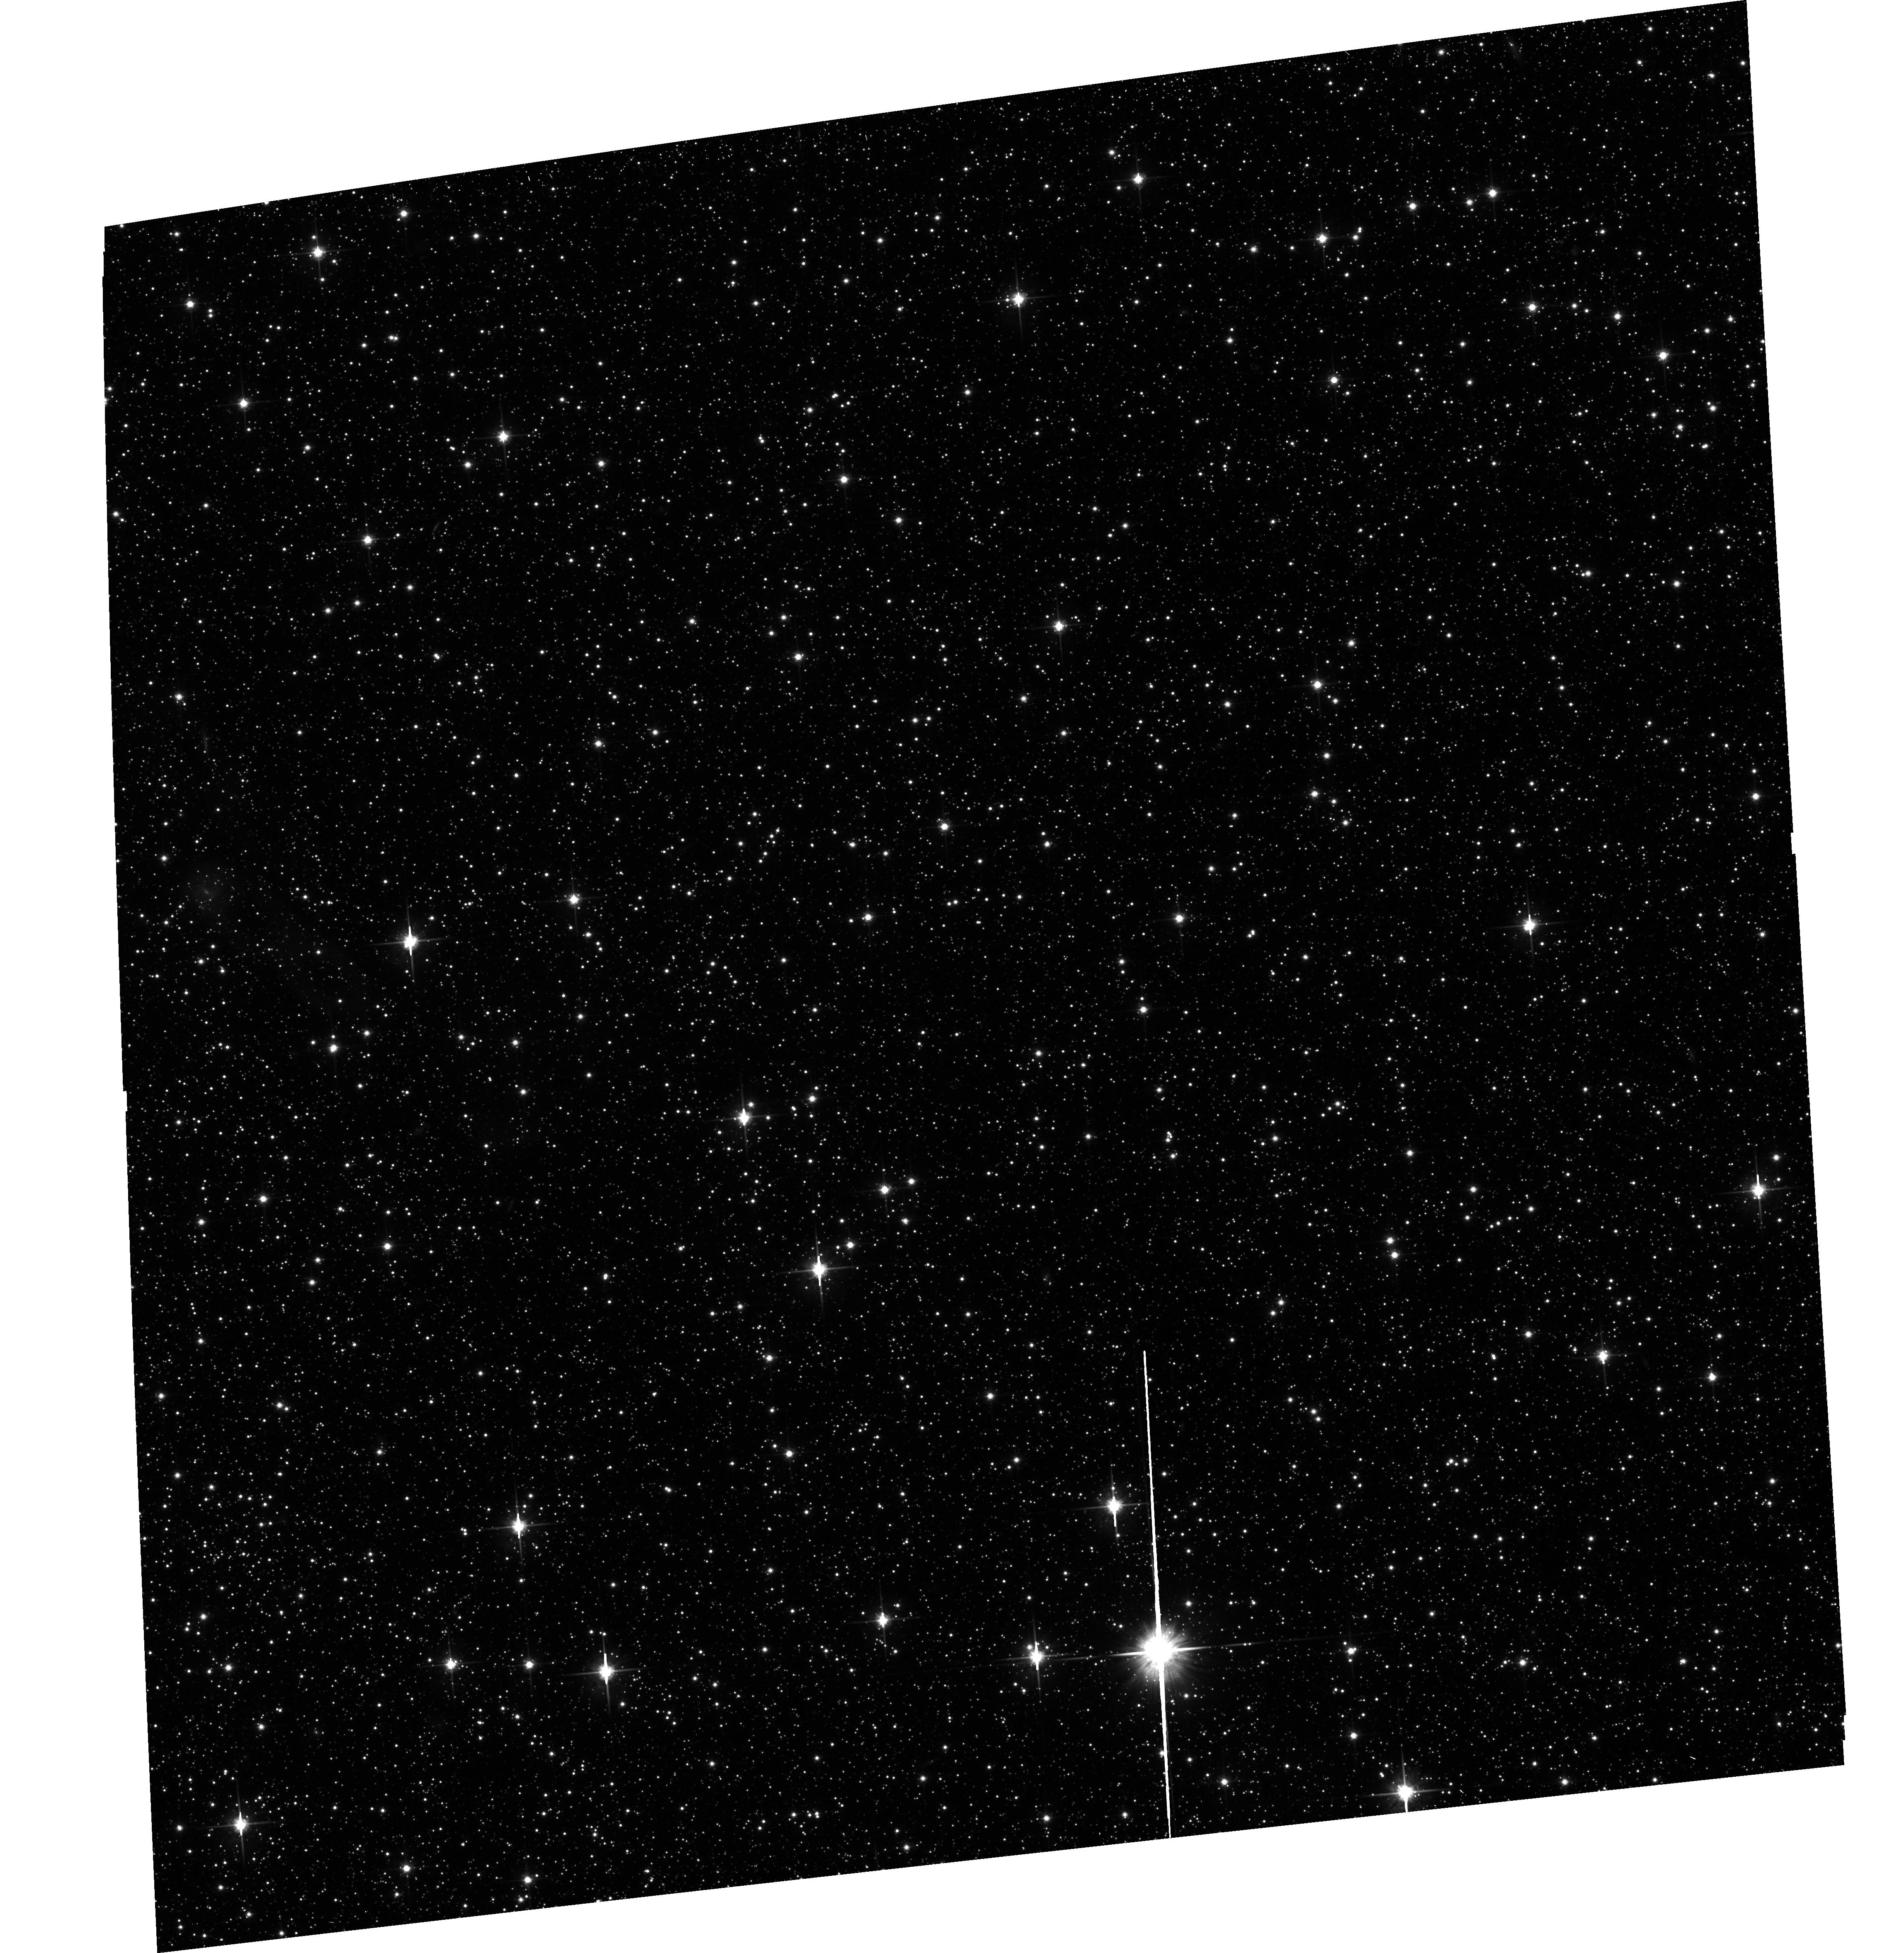
Target: SMC-DEEP-FIELD1B
Instrument: ACS/WFC
Filter: F814W
Exposure: 18 min
Observation ID: hst_10766_01_acs_wfc_f814w_j9k601

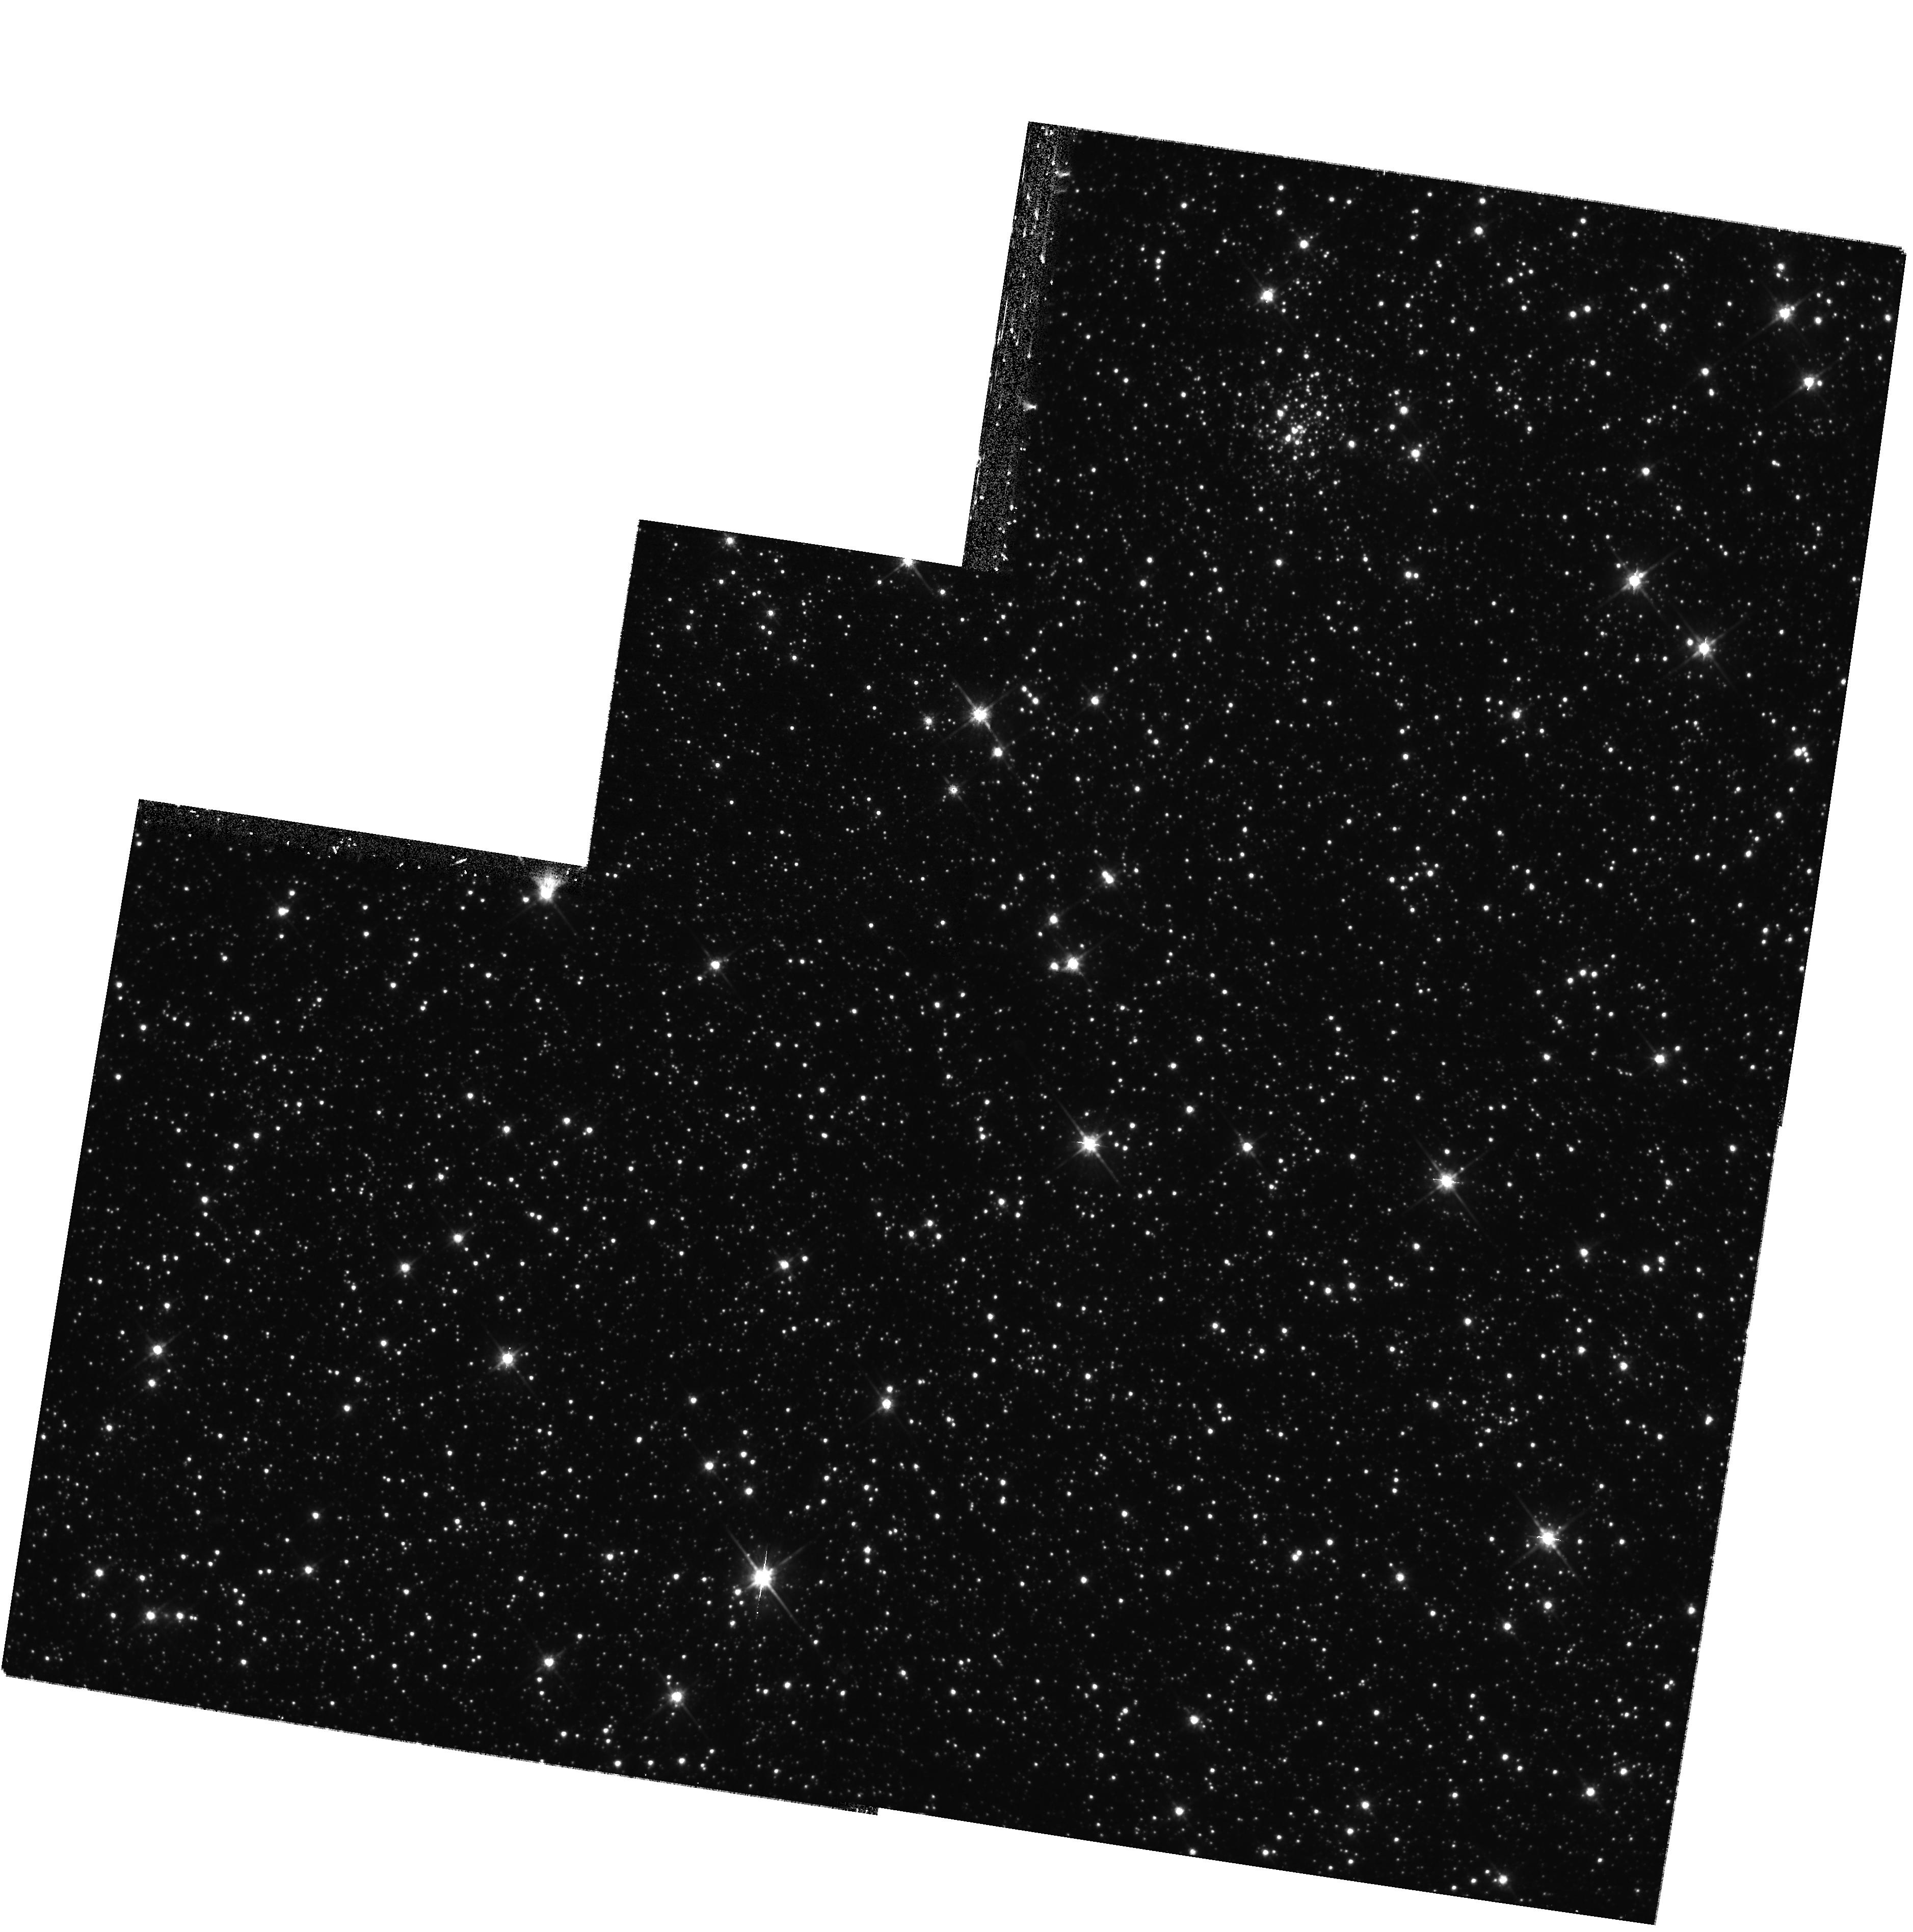
Target: SMC-DEEP-FIELD2A-ALT
Instrument: WFPC2/PC
Filter: F814W
Exposure: 40 min
Observation ID: hst_10766_21_wfpc2_pc_f814w_u9k621

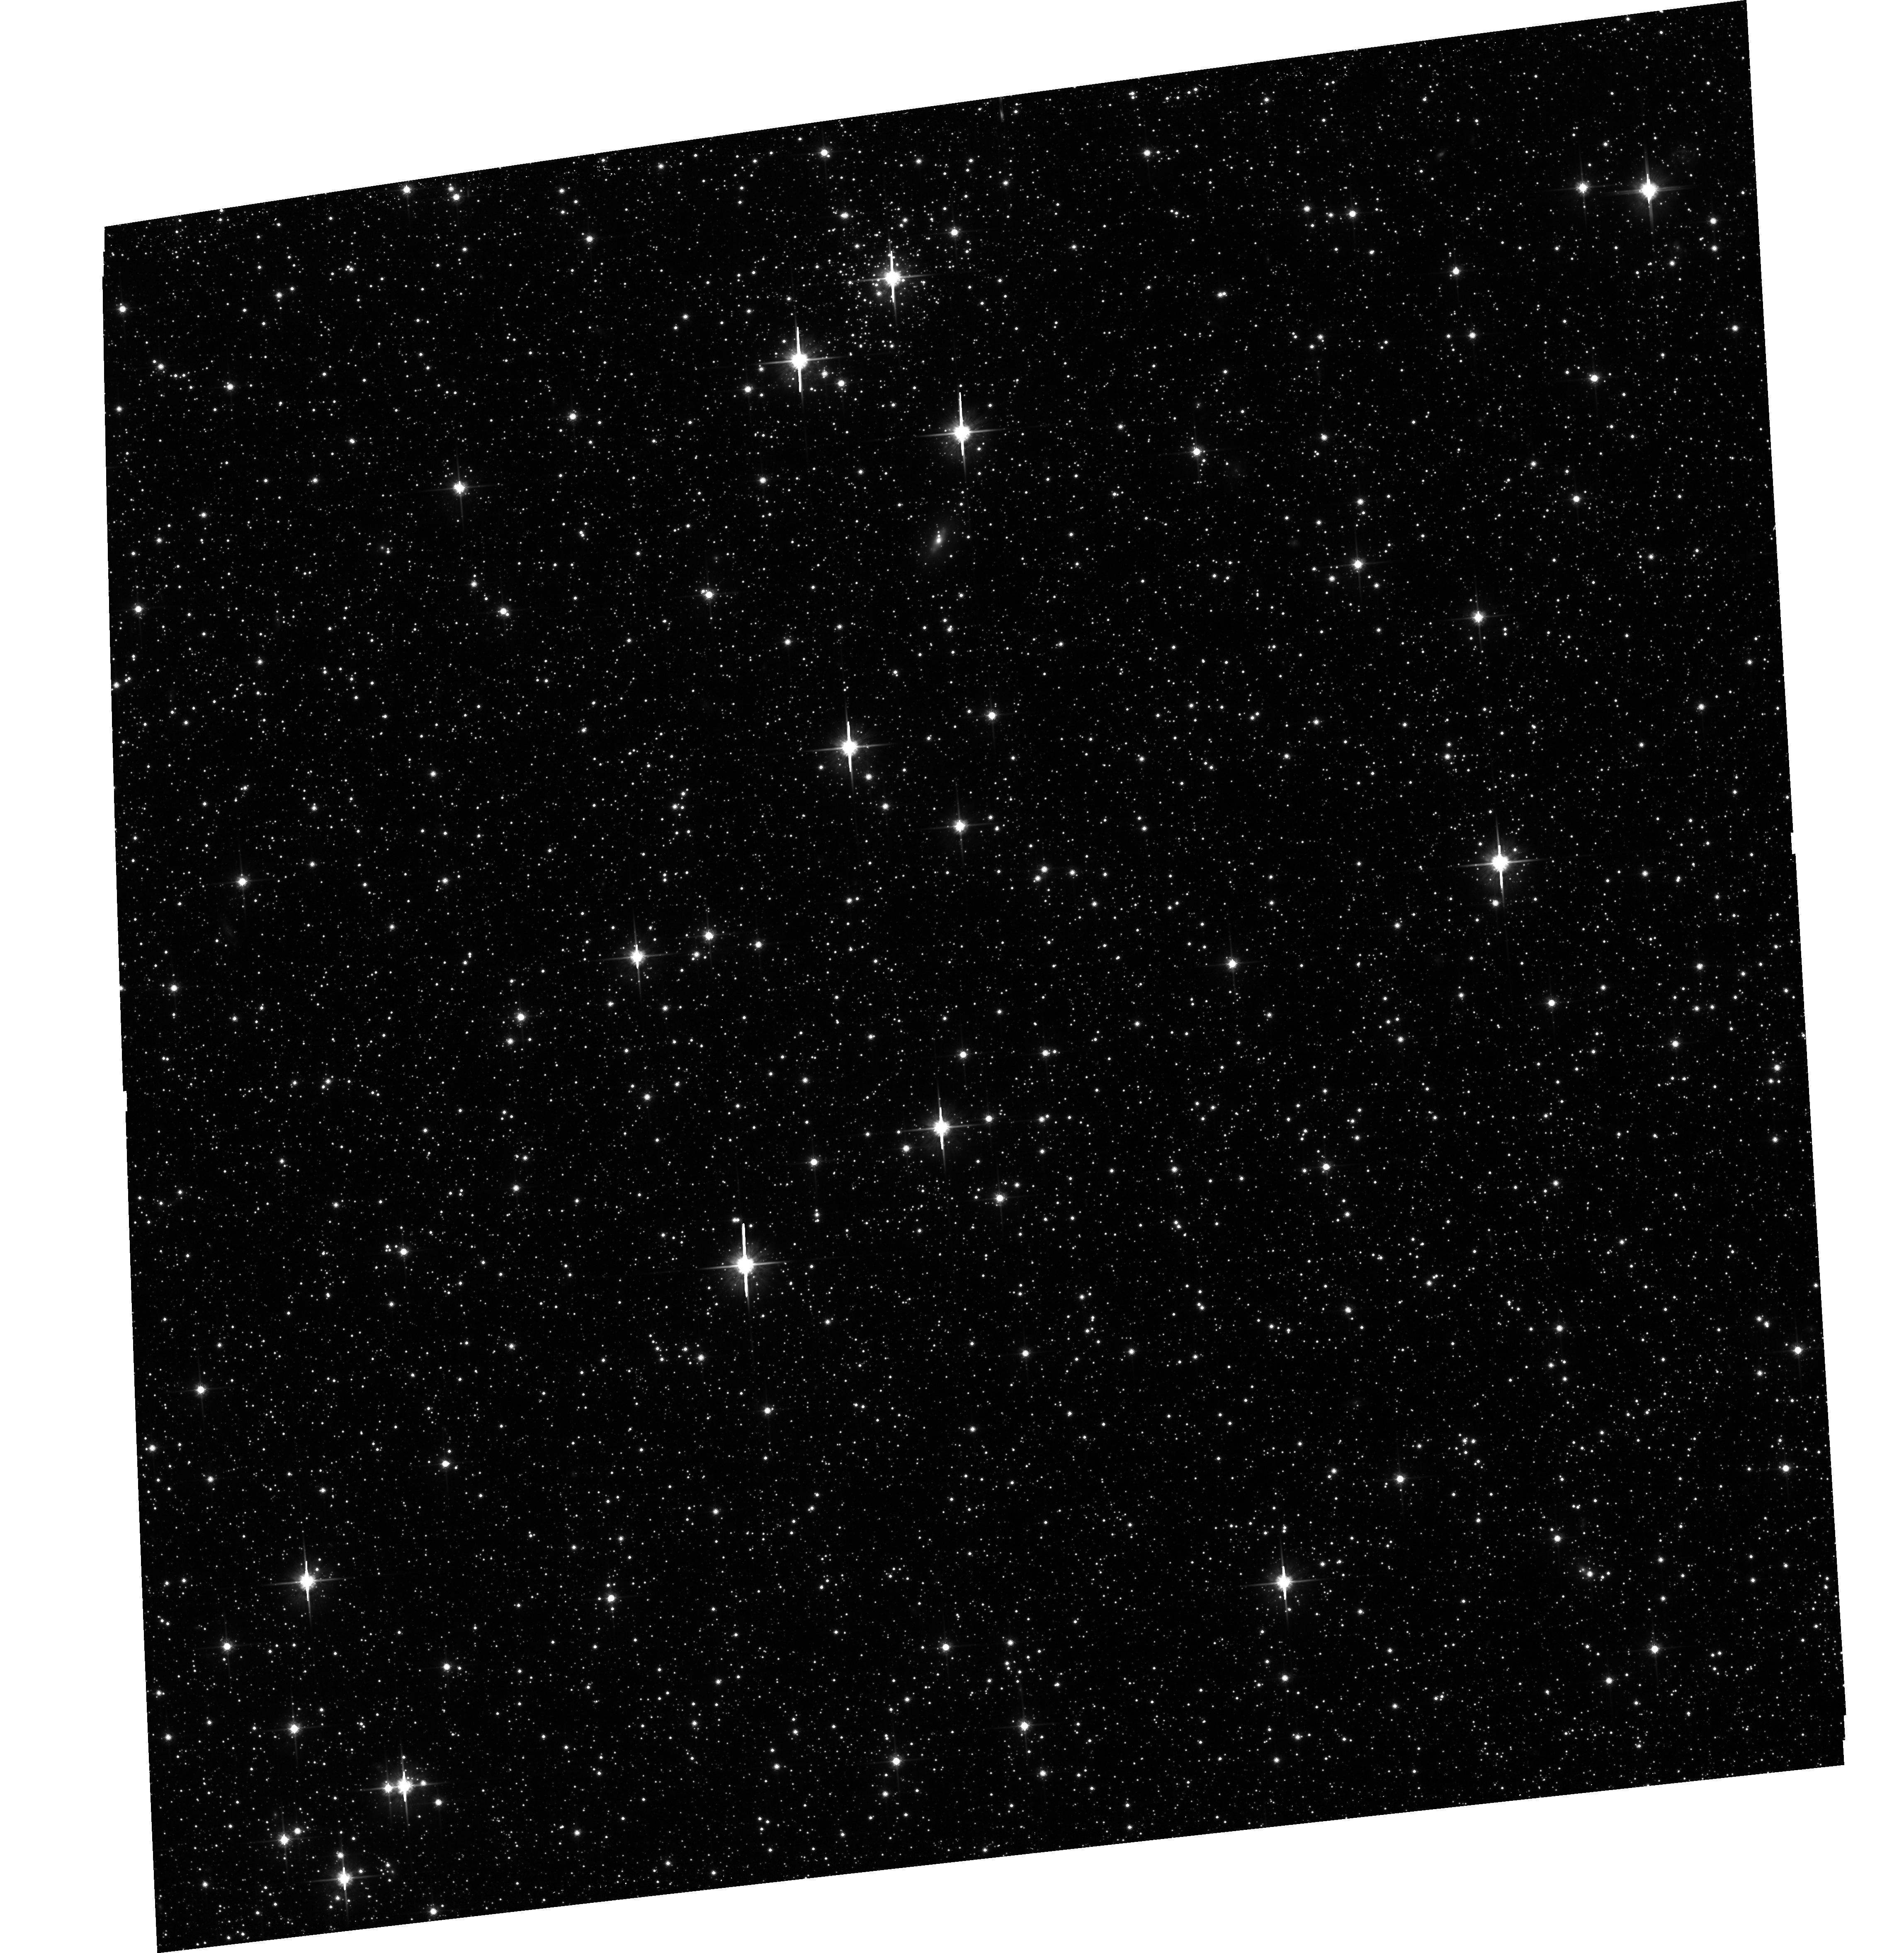
Target: SMC-DEEP-FIELD1A
Instrument: ACS/WFC
Filter: F814W
Exposure: 18 min
Observation ID: hst_10766_07_acs_wfc_f814w_j9k607

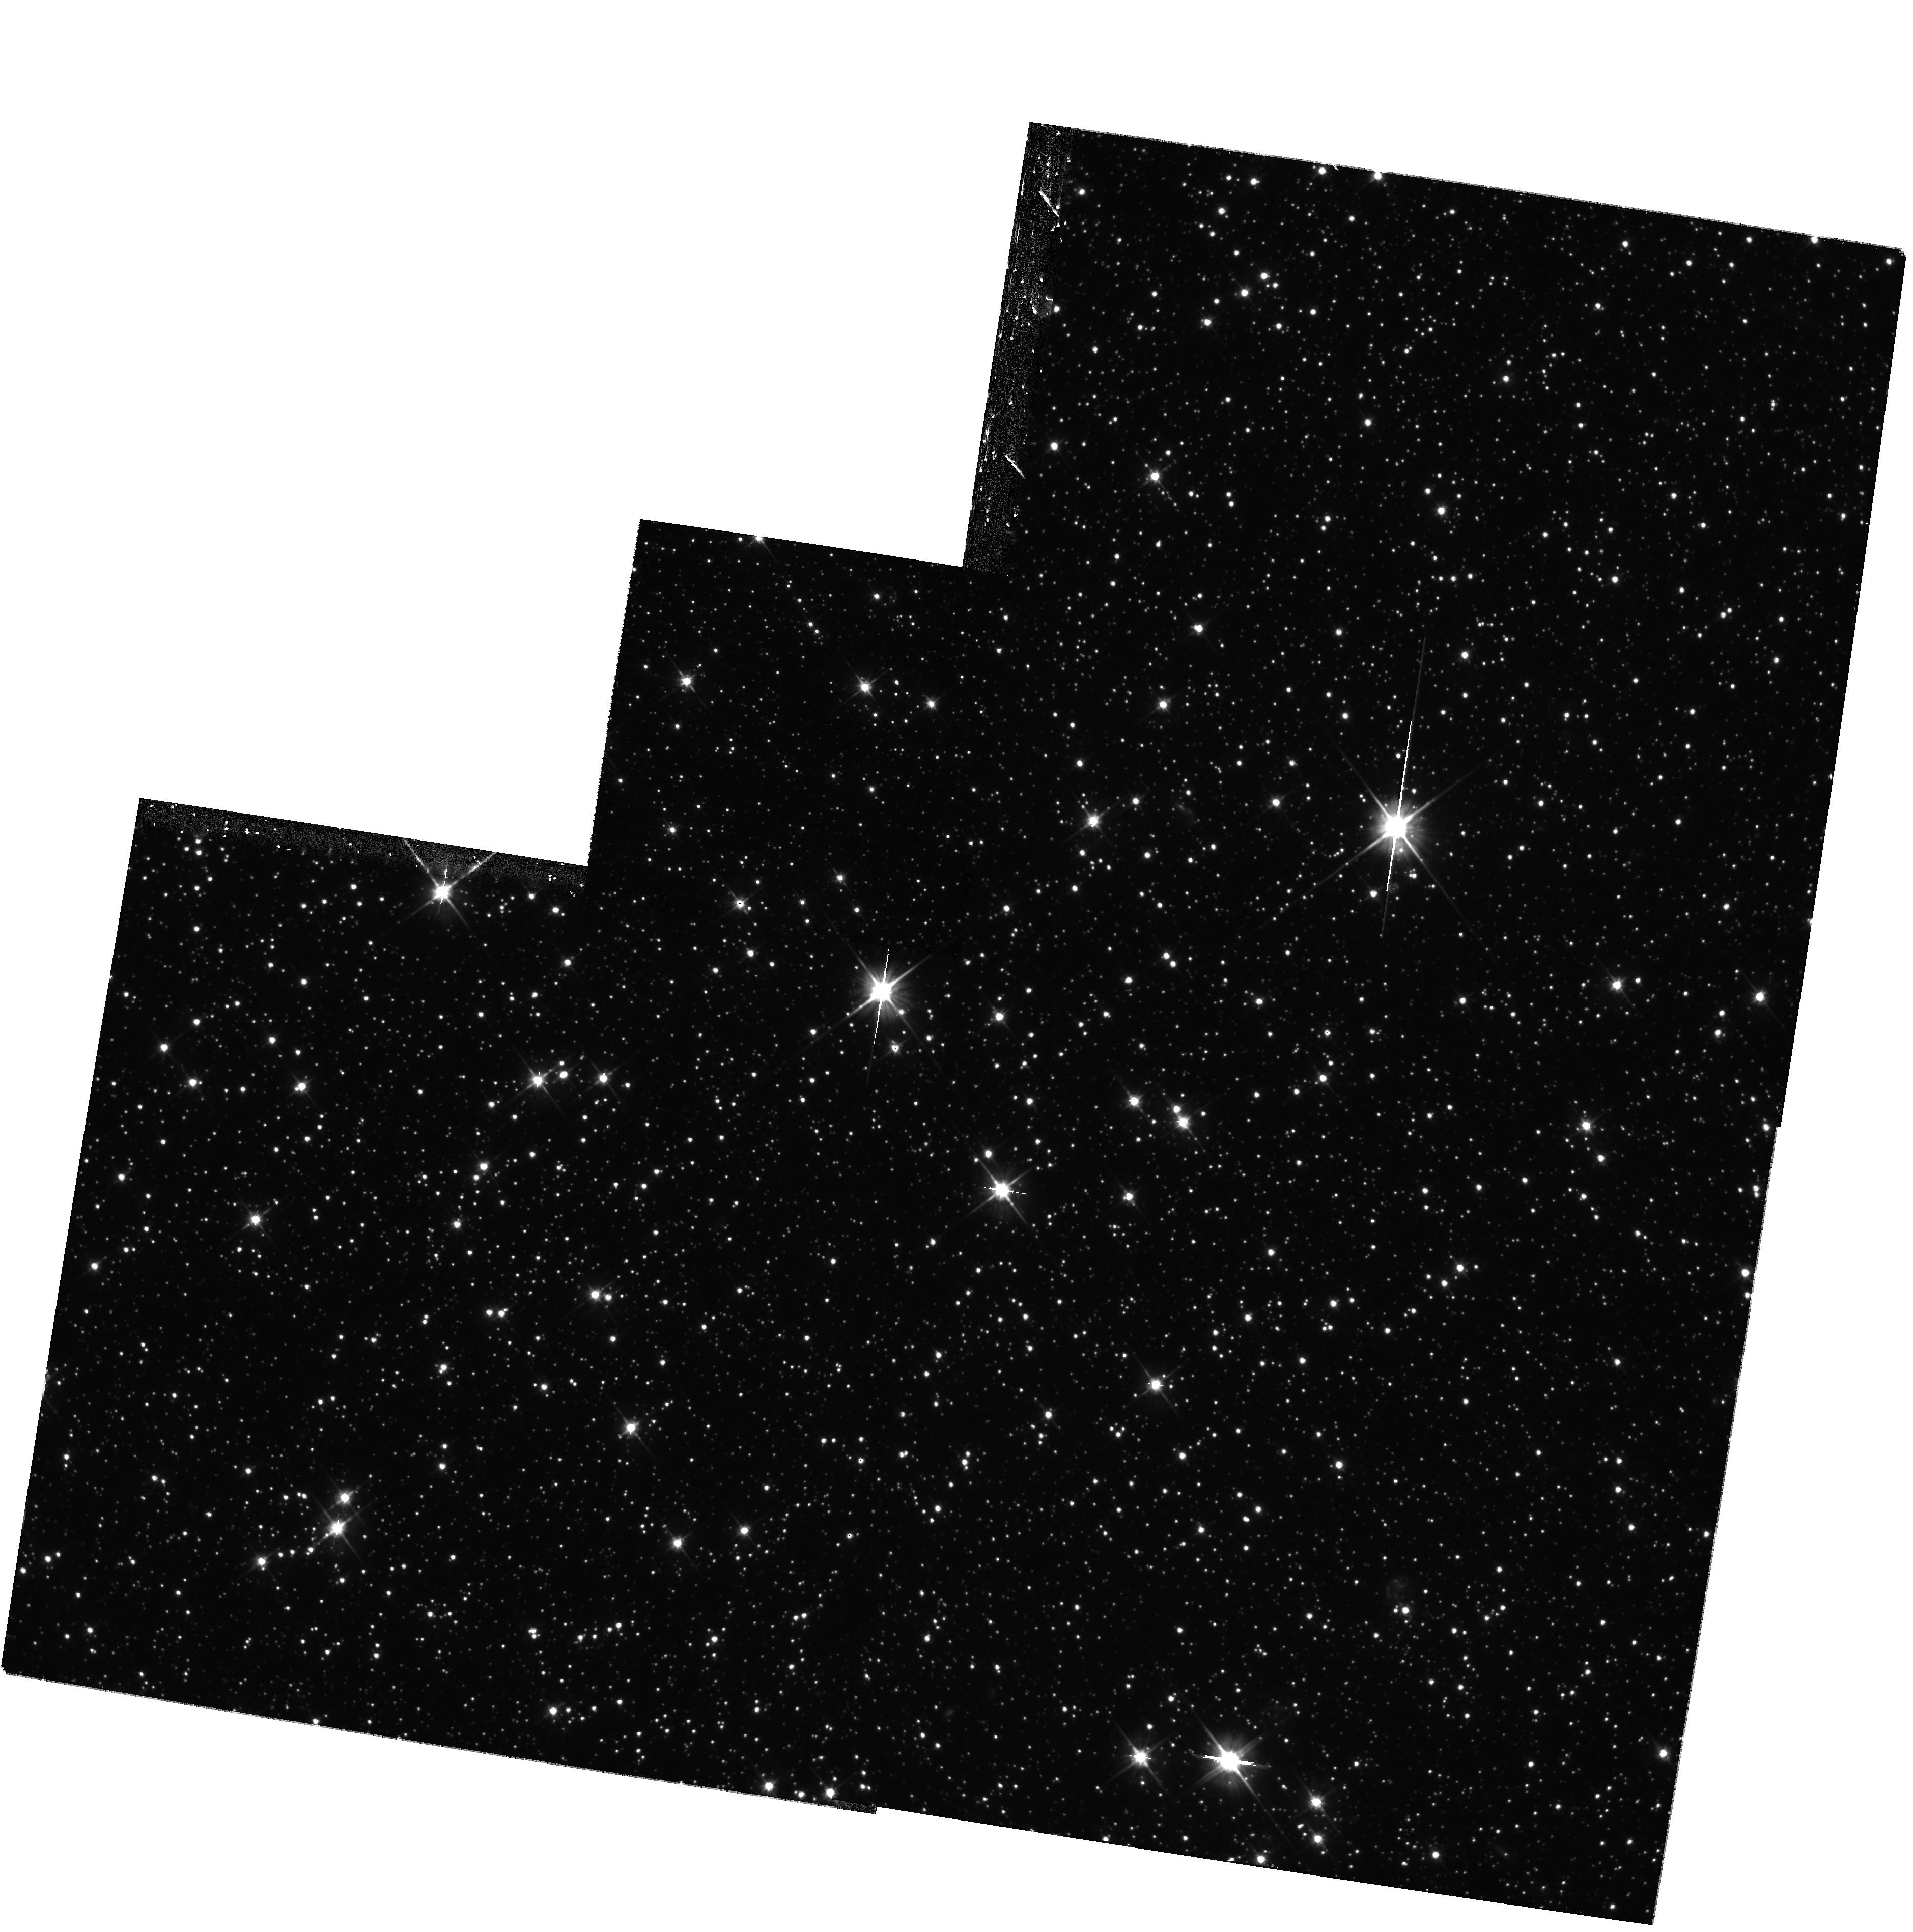
Target: SMC-DEEP-FIELD1D-ALT
Instrument: WFPC2/PC
Filter: F606W
Exposure: 40 min
Observation ID: hst_10766_12_wfpc2_pc_f606w_u9k612

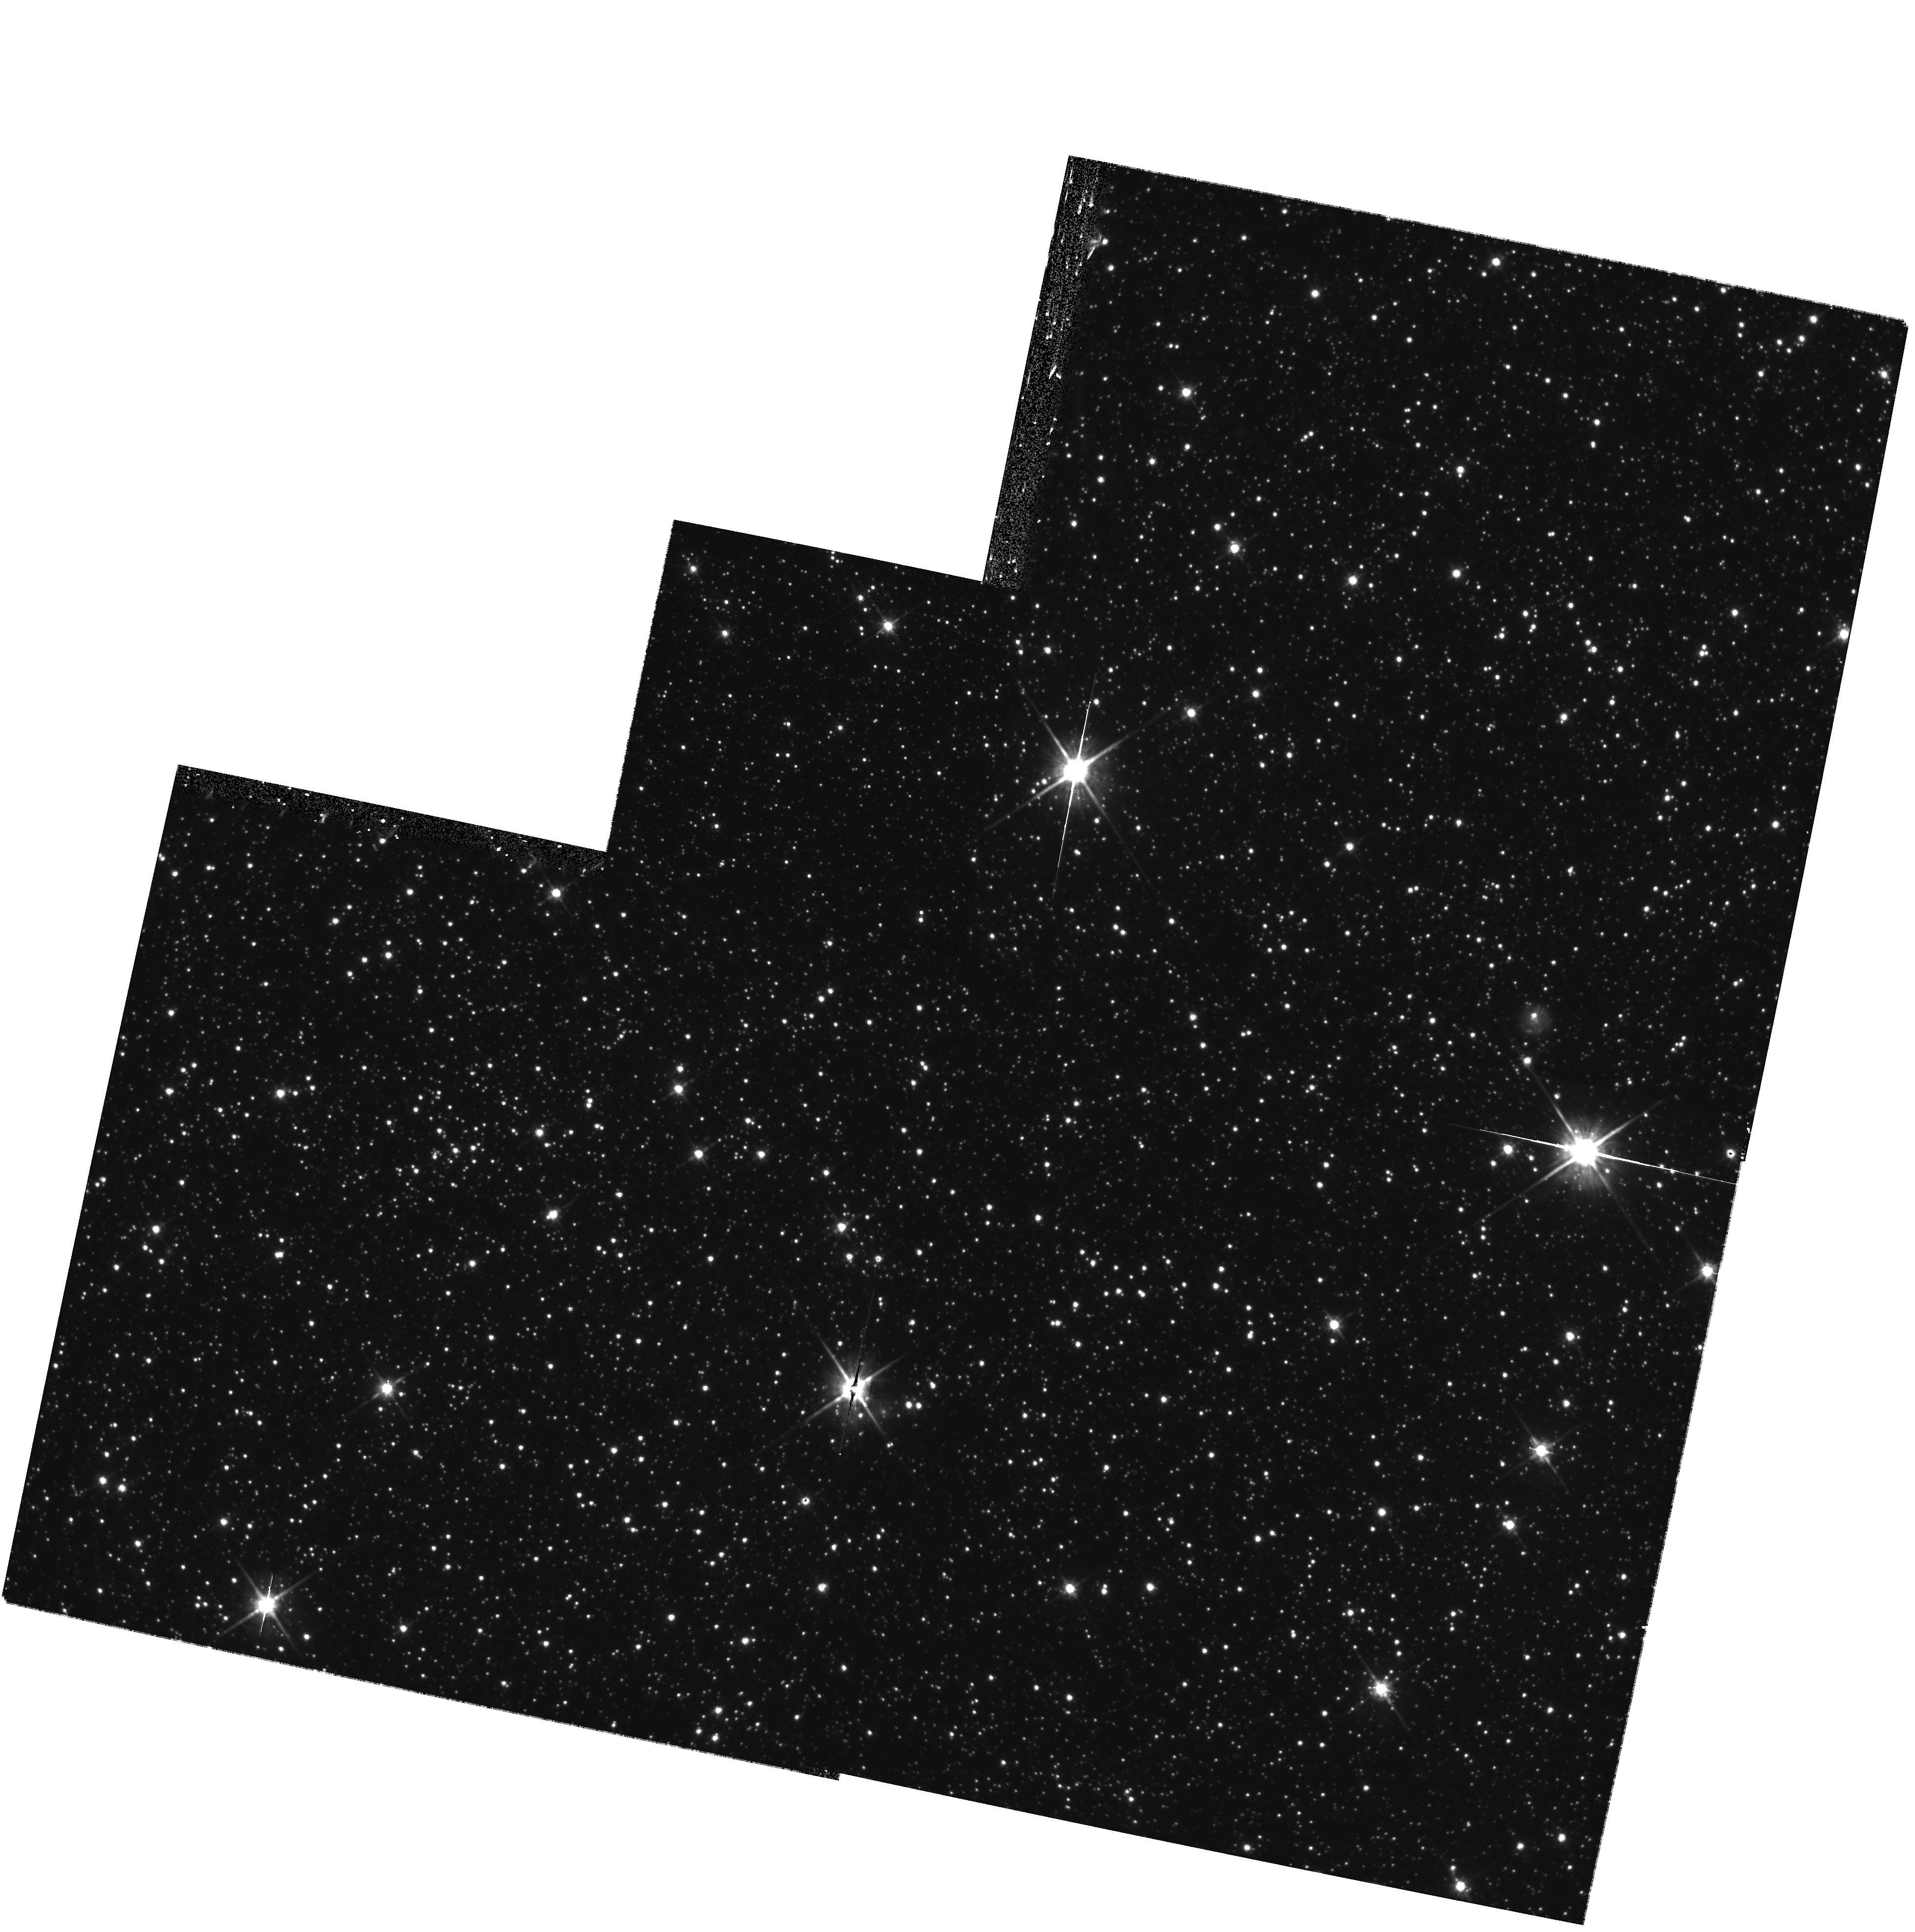
Target: SMC-DEEP-FIELD2B-ALT
Instrument: WFPC2/PC
Filter: F814W
Exposure: 40 min
Observation ID: hst_10766_22_wfpc2_pc_f814w_u9k622

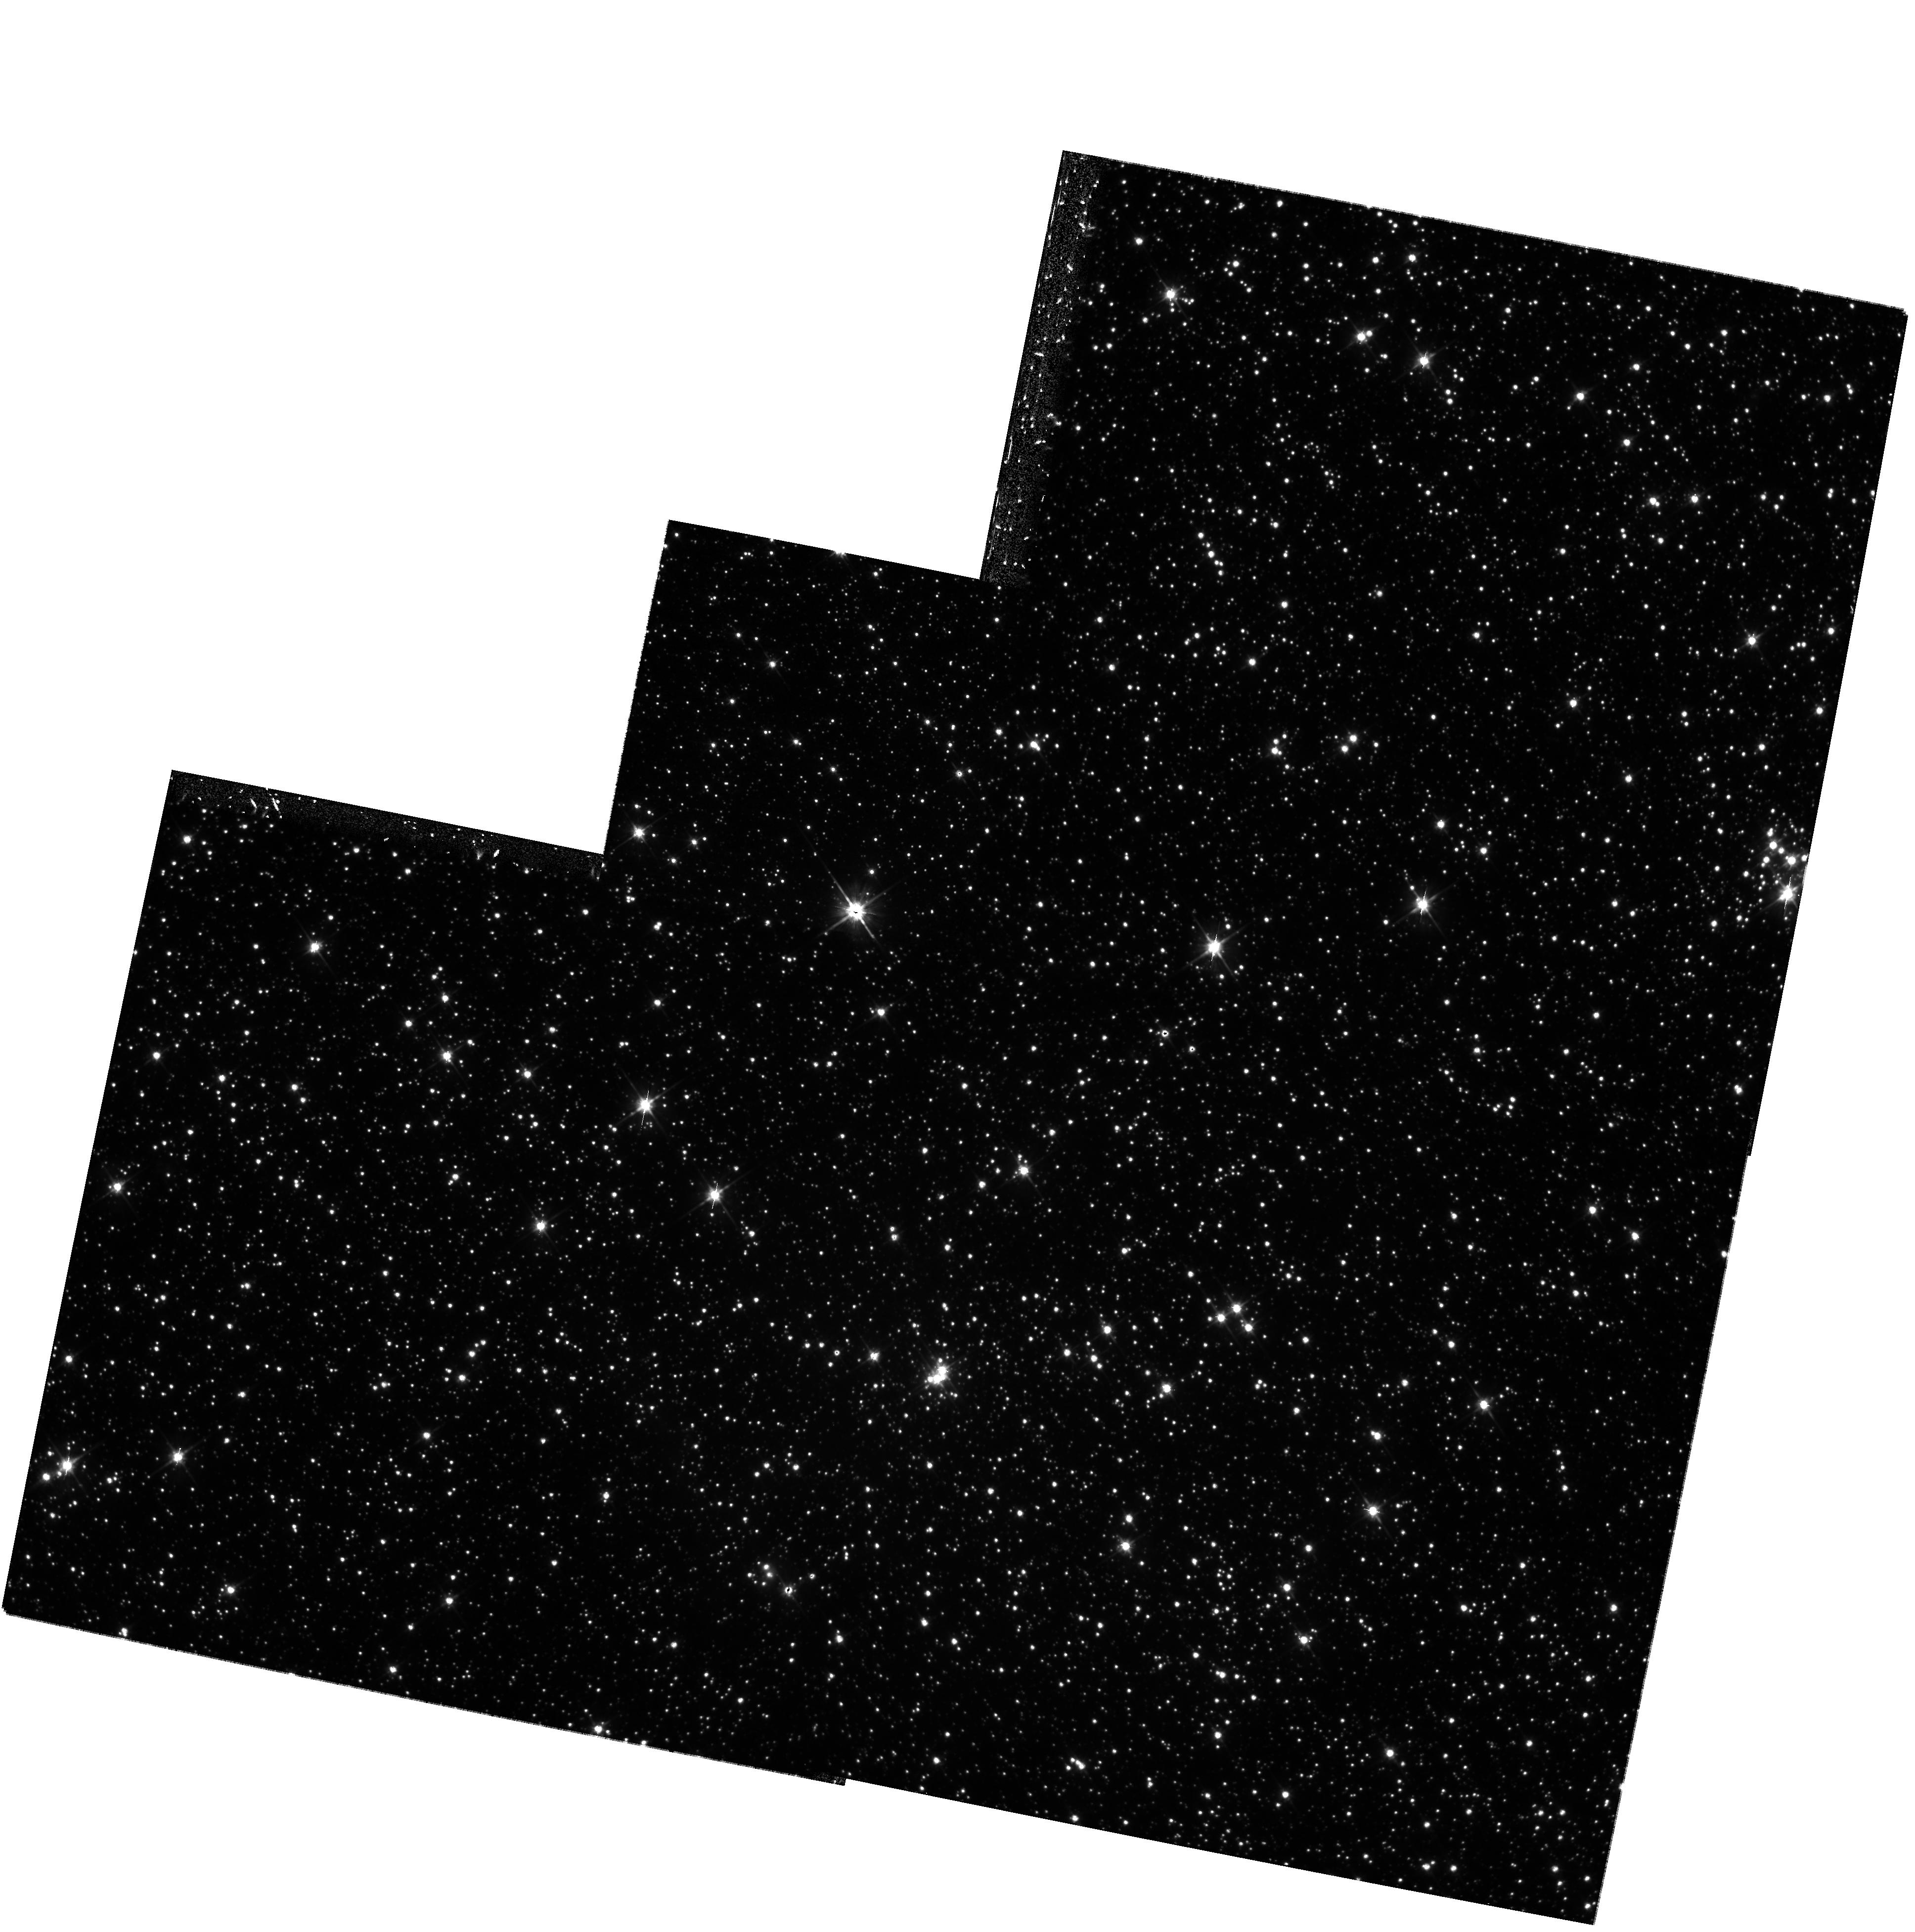
Target: SMC-DEEP-FIELD2C-ALT
Instrument: WFPC2/PC
Filter: F606W
Exposure: 40 min
Observation ID: hst_10766_23_wfpc2_pc_f606w_u9k623

A Deep X-ray Survey of the Small Magellanic Cloud (PI: Zezas, Andreas)

We request deep observations of 2 representative fields in the Small Magellanic Cloud with Chandra and HST, with the primary goal of measuring the luminosity function and space density of X-ray binaries and other sources down to an unprecedented faint luminosity limit of 2x10E32 erg/s. This will be the faintest XLF ever obtained for any galaxy, including our own. HST photometry to 24th magnitude in V and I filters will identify the sources and provide Fx/Fopt, which will be vital in quantifying the LMXB population and in measuring the properties of the first coronally active stars ever detected in an external galaxy.